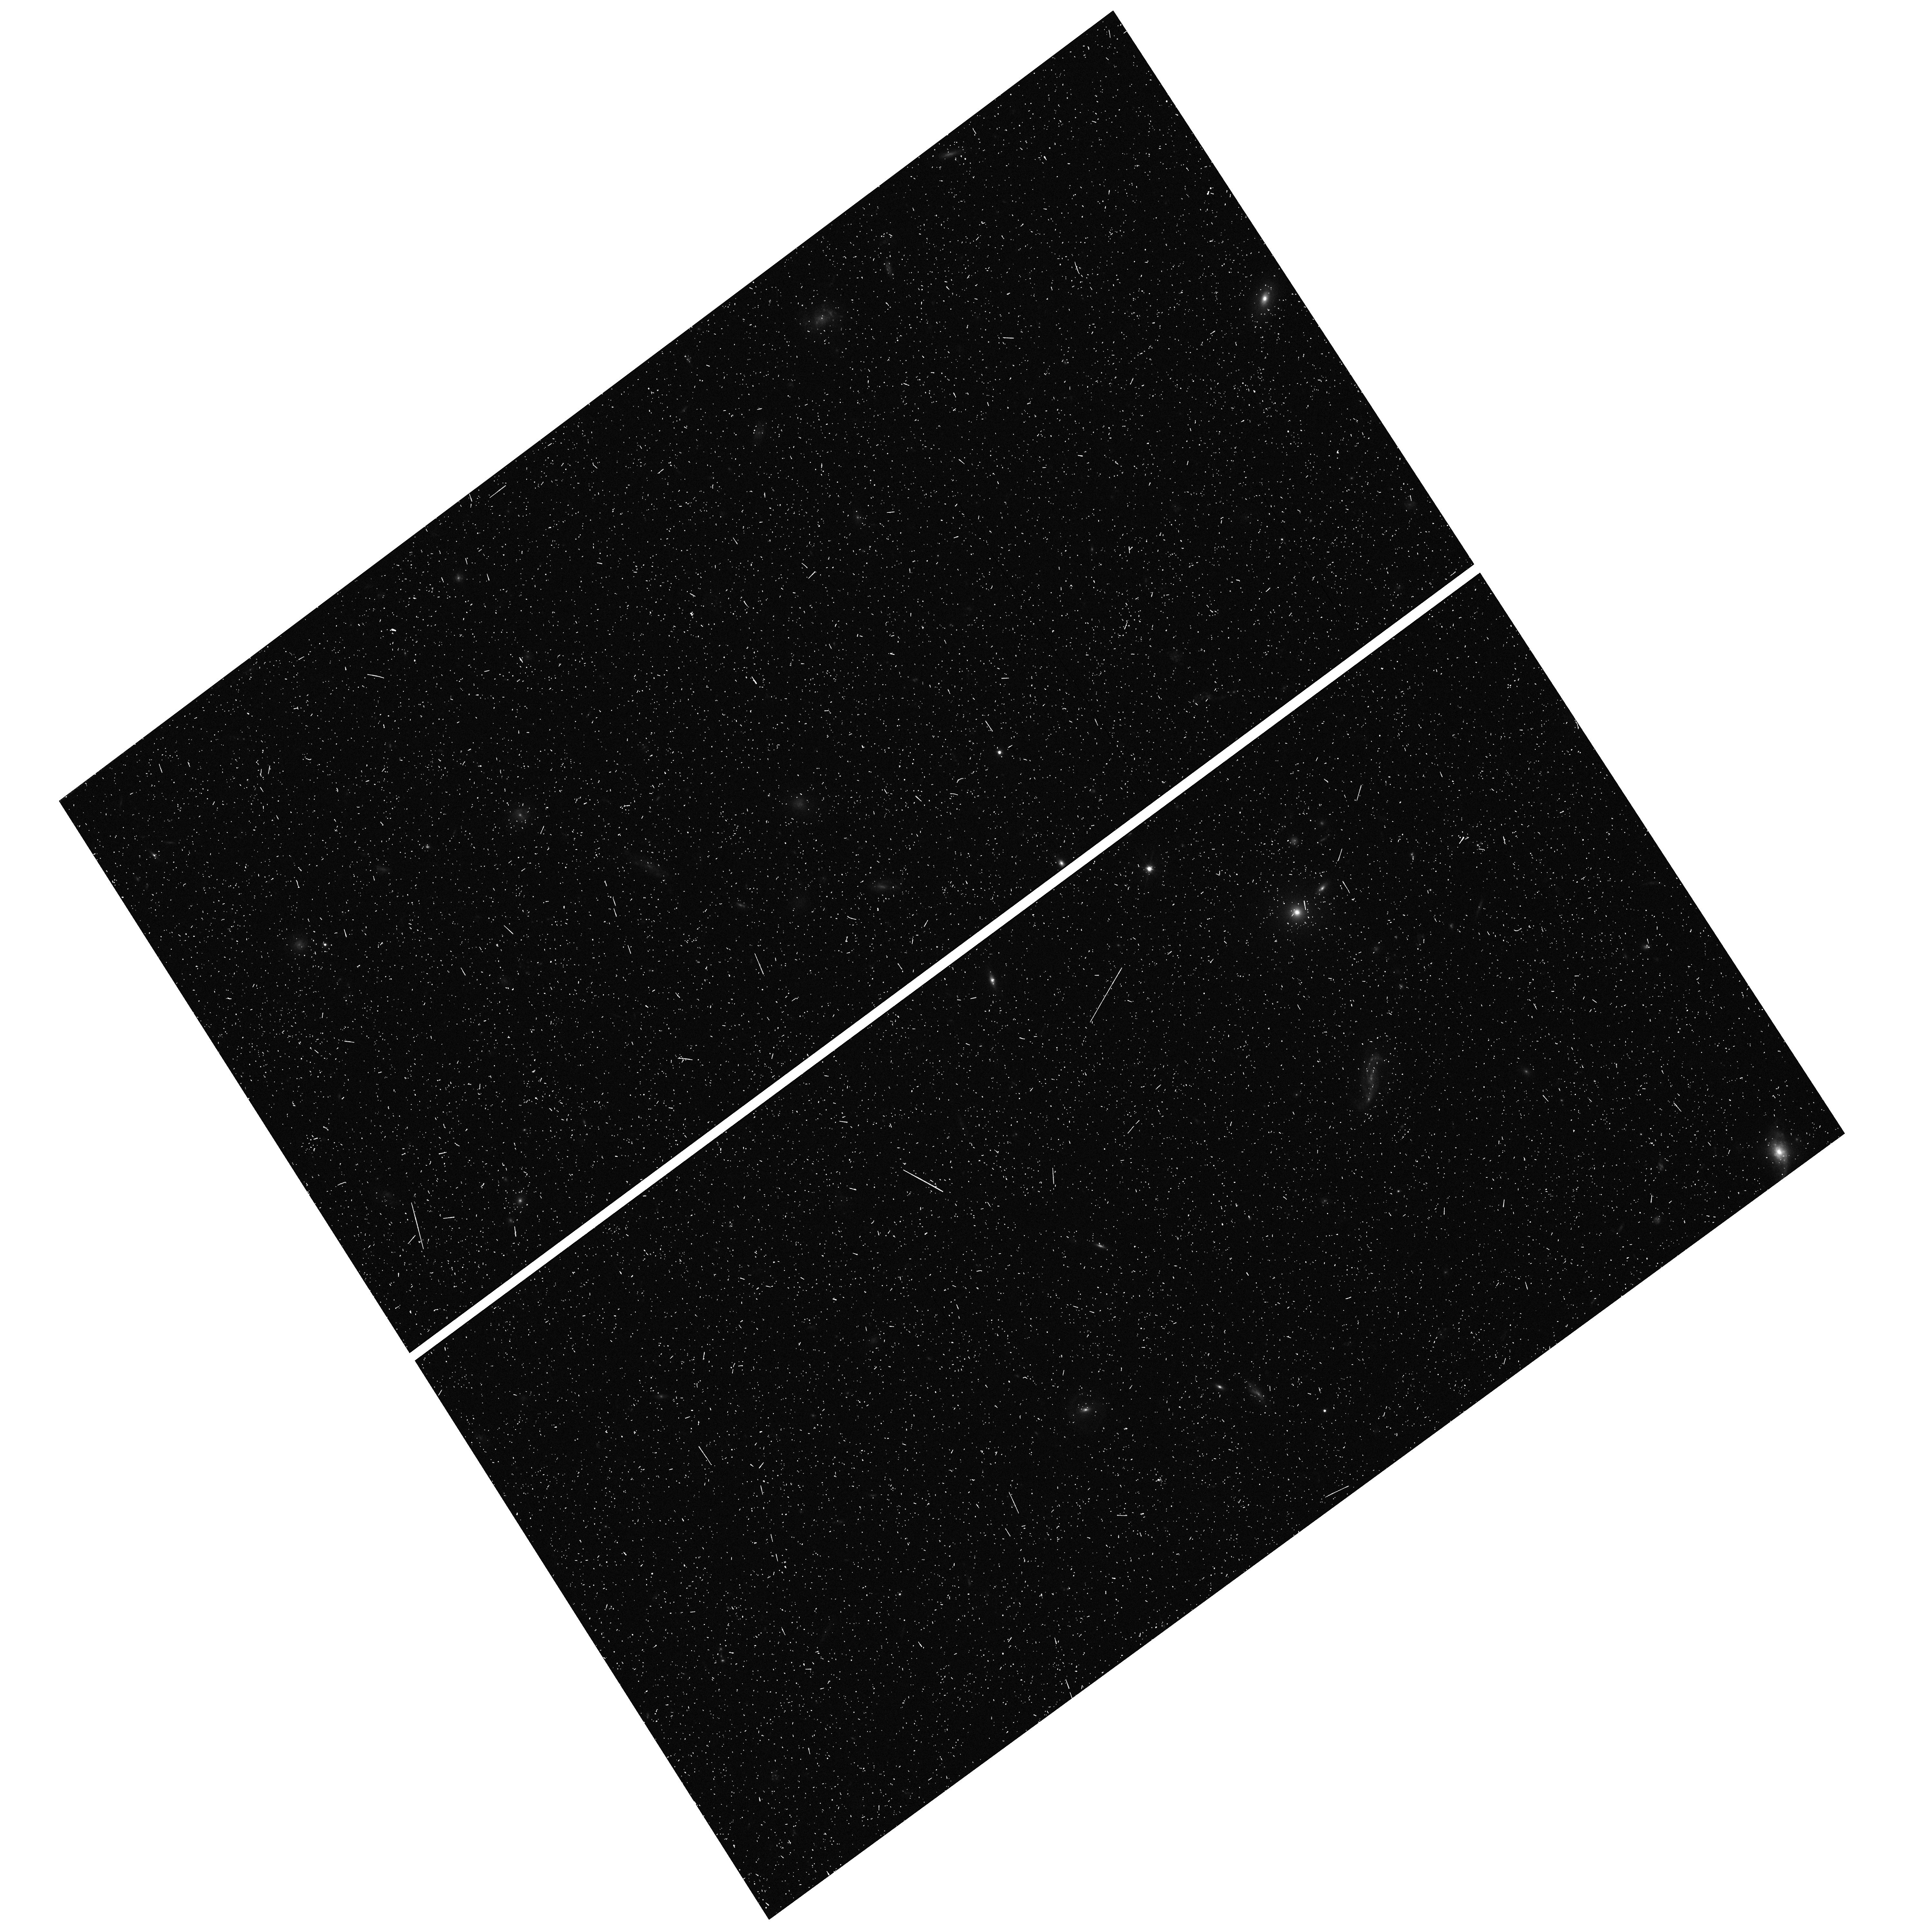
Target: field at RA 211.011°, Dec 55.552°
Instrument: WFC3/UVIS
Filter: F606W
Exposure: 11 min
Observation ID: hst_13682_05_wfc3_uvis_f606w_icjr05

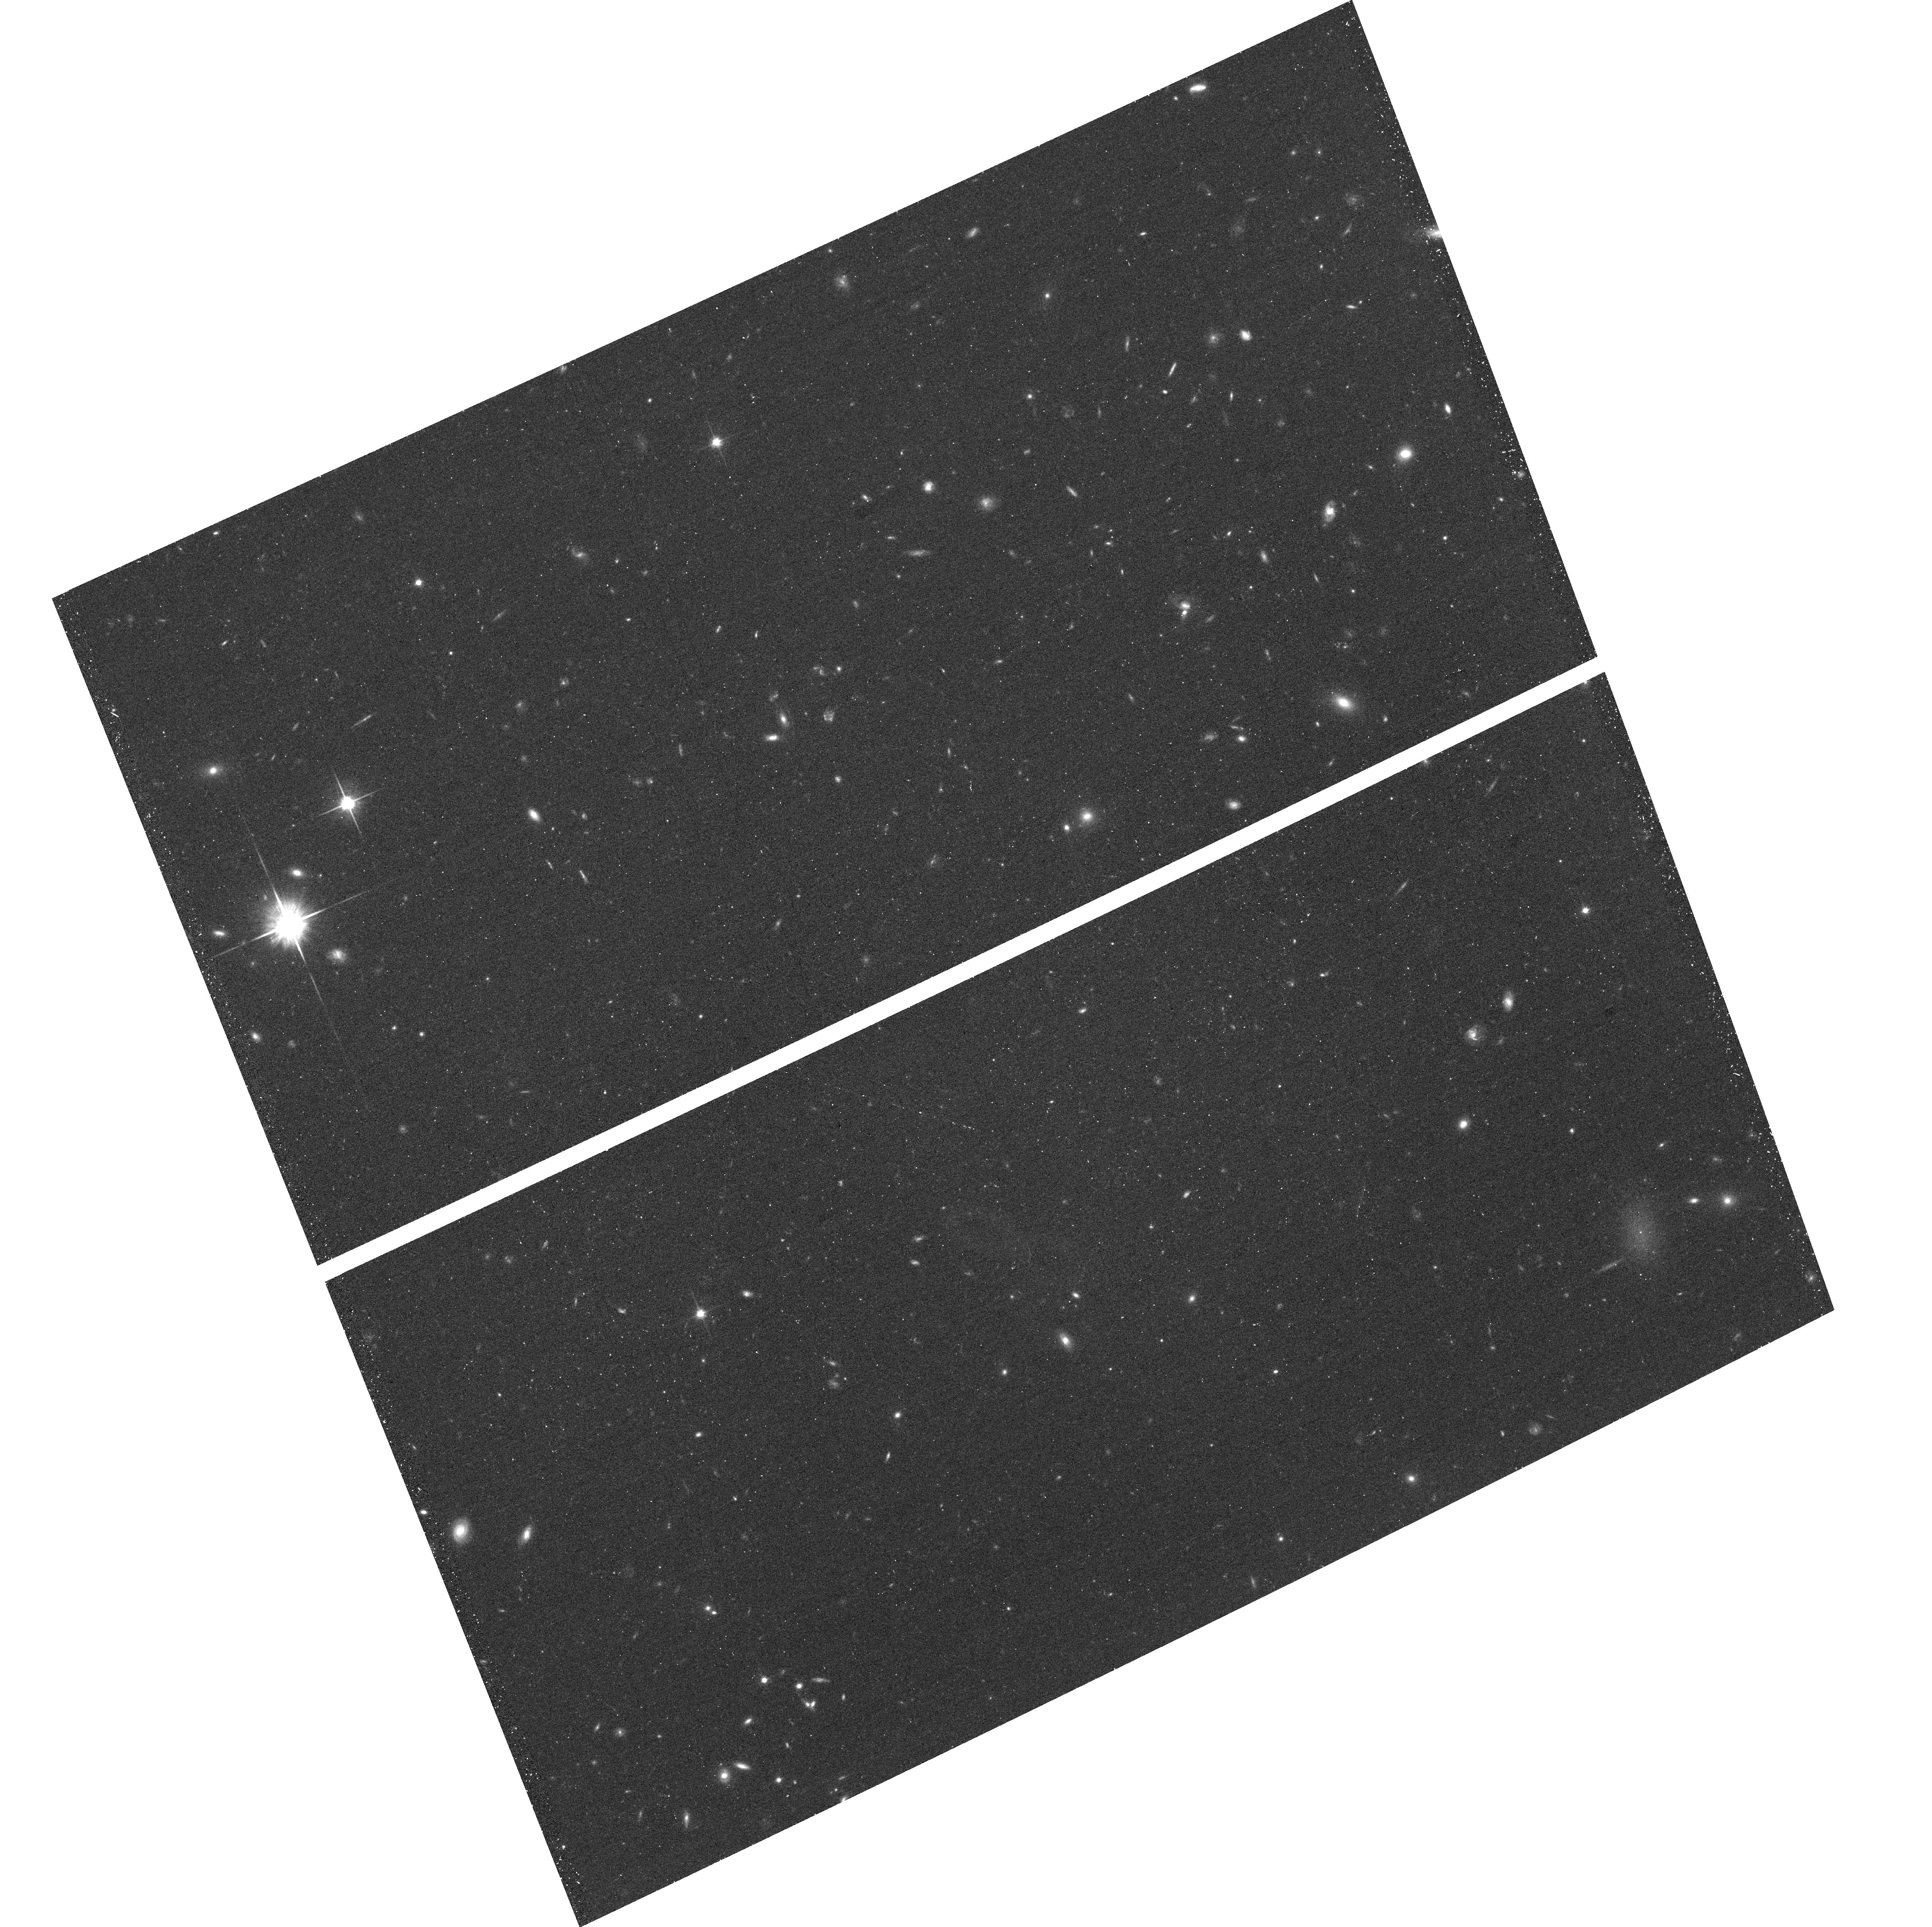
Target: DF7
Instrument: ACS/WFC
Filter: F814W
Exposure: 19 min
Observation ID: hst_13682_07_acs_wfc_f814w_jcjr07

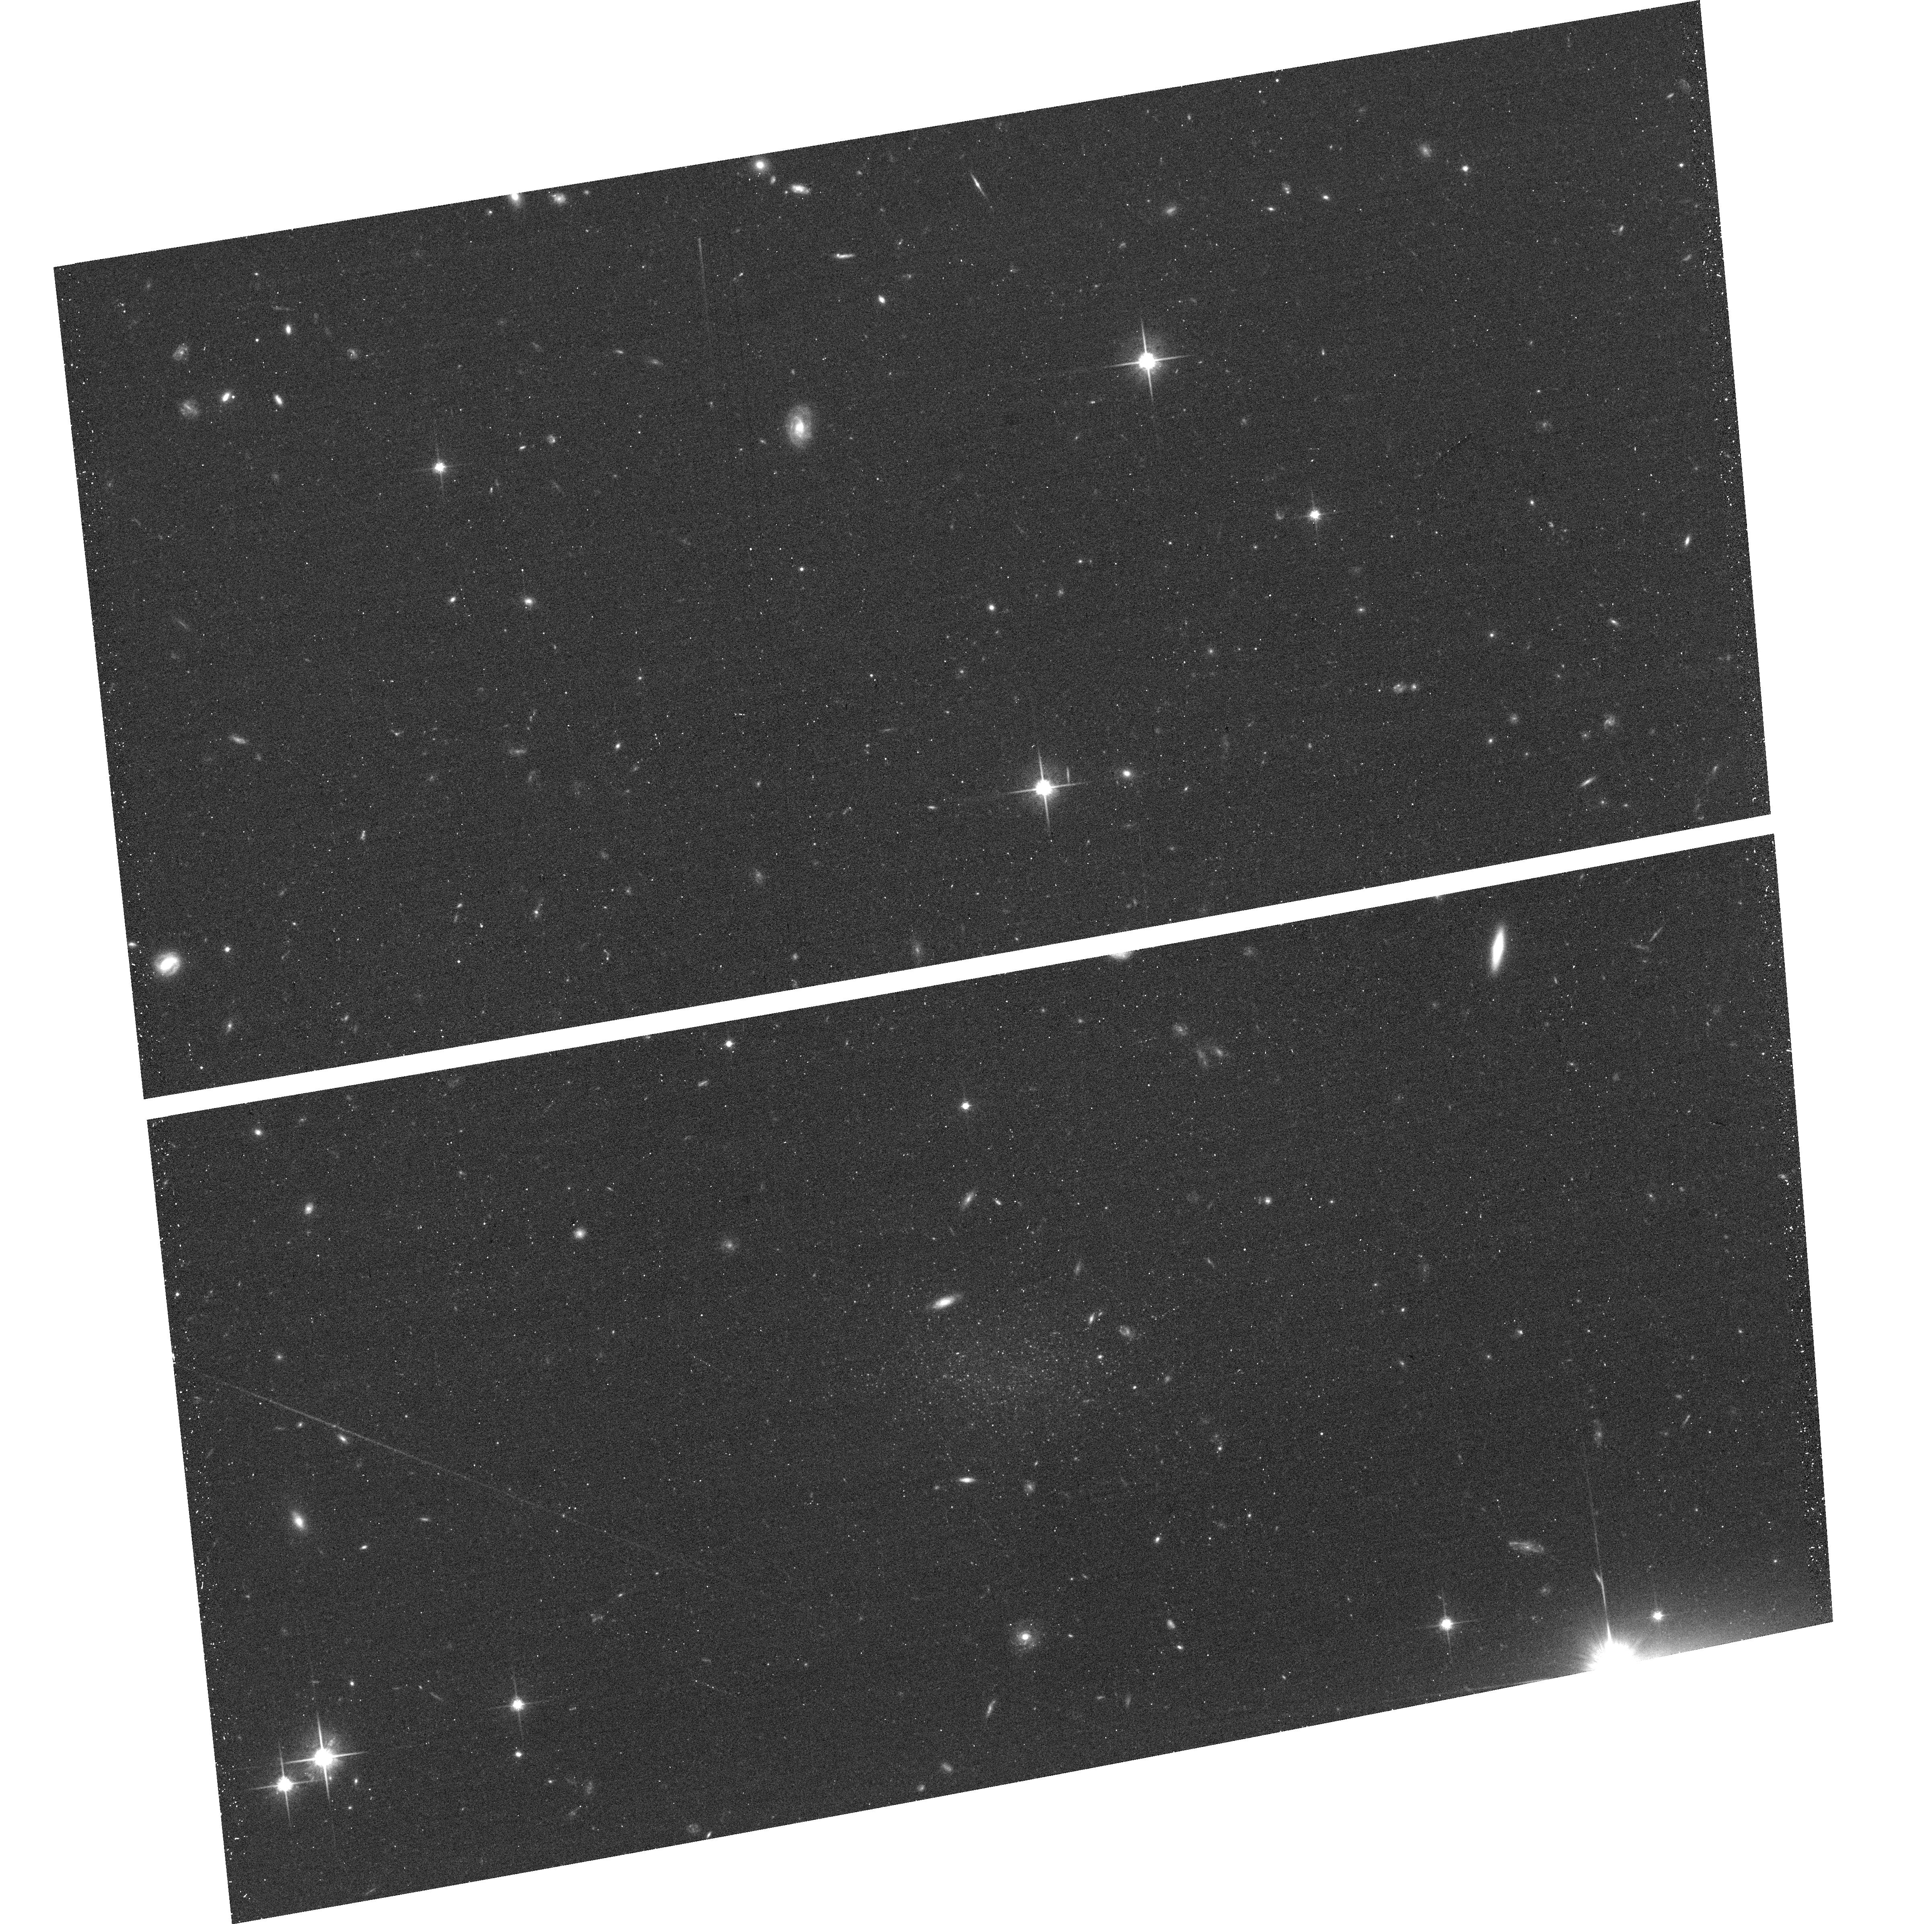
Target: DF1
Instrument: ACS/WFC
Filter: F814W
Exposure: 19 min
Observation ID: hst_13682_01_acs_wfc_f814w_jcjr01

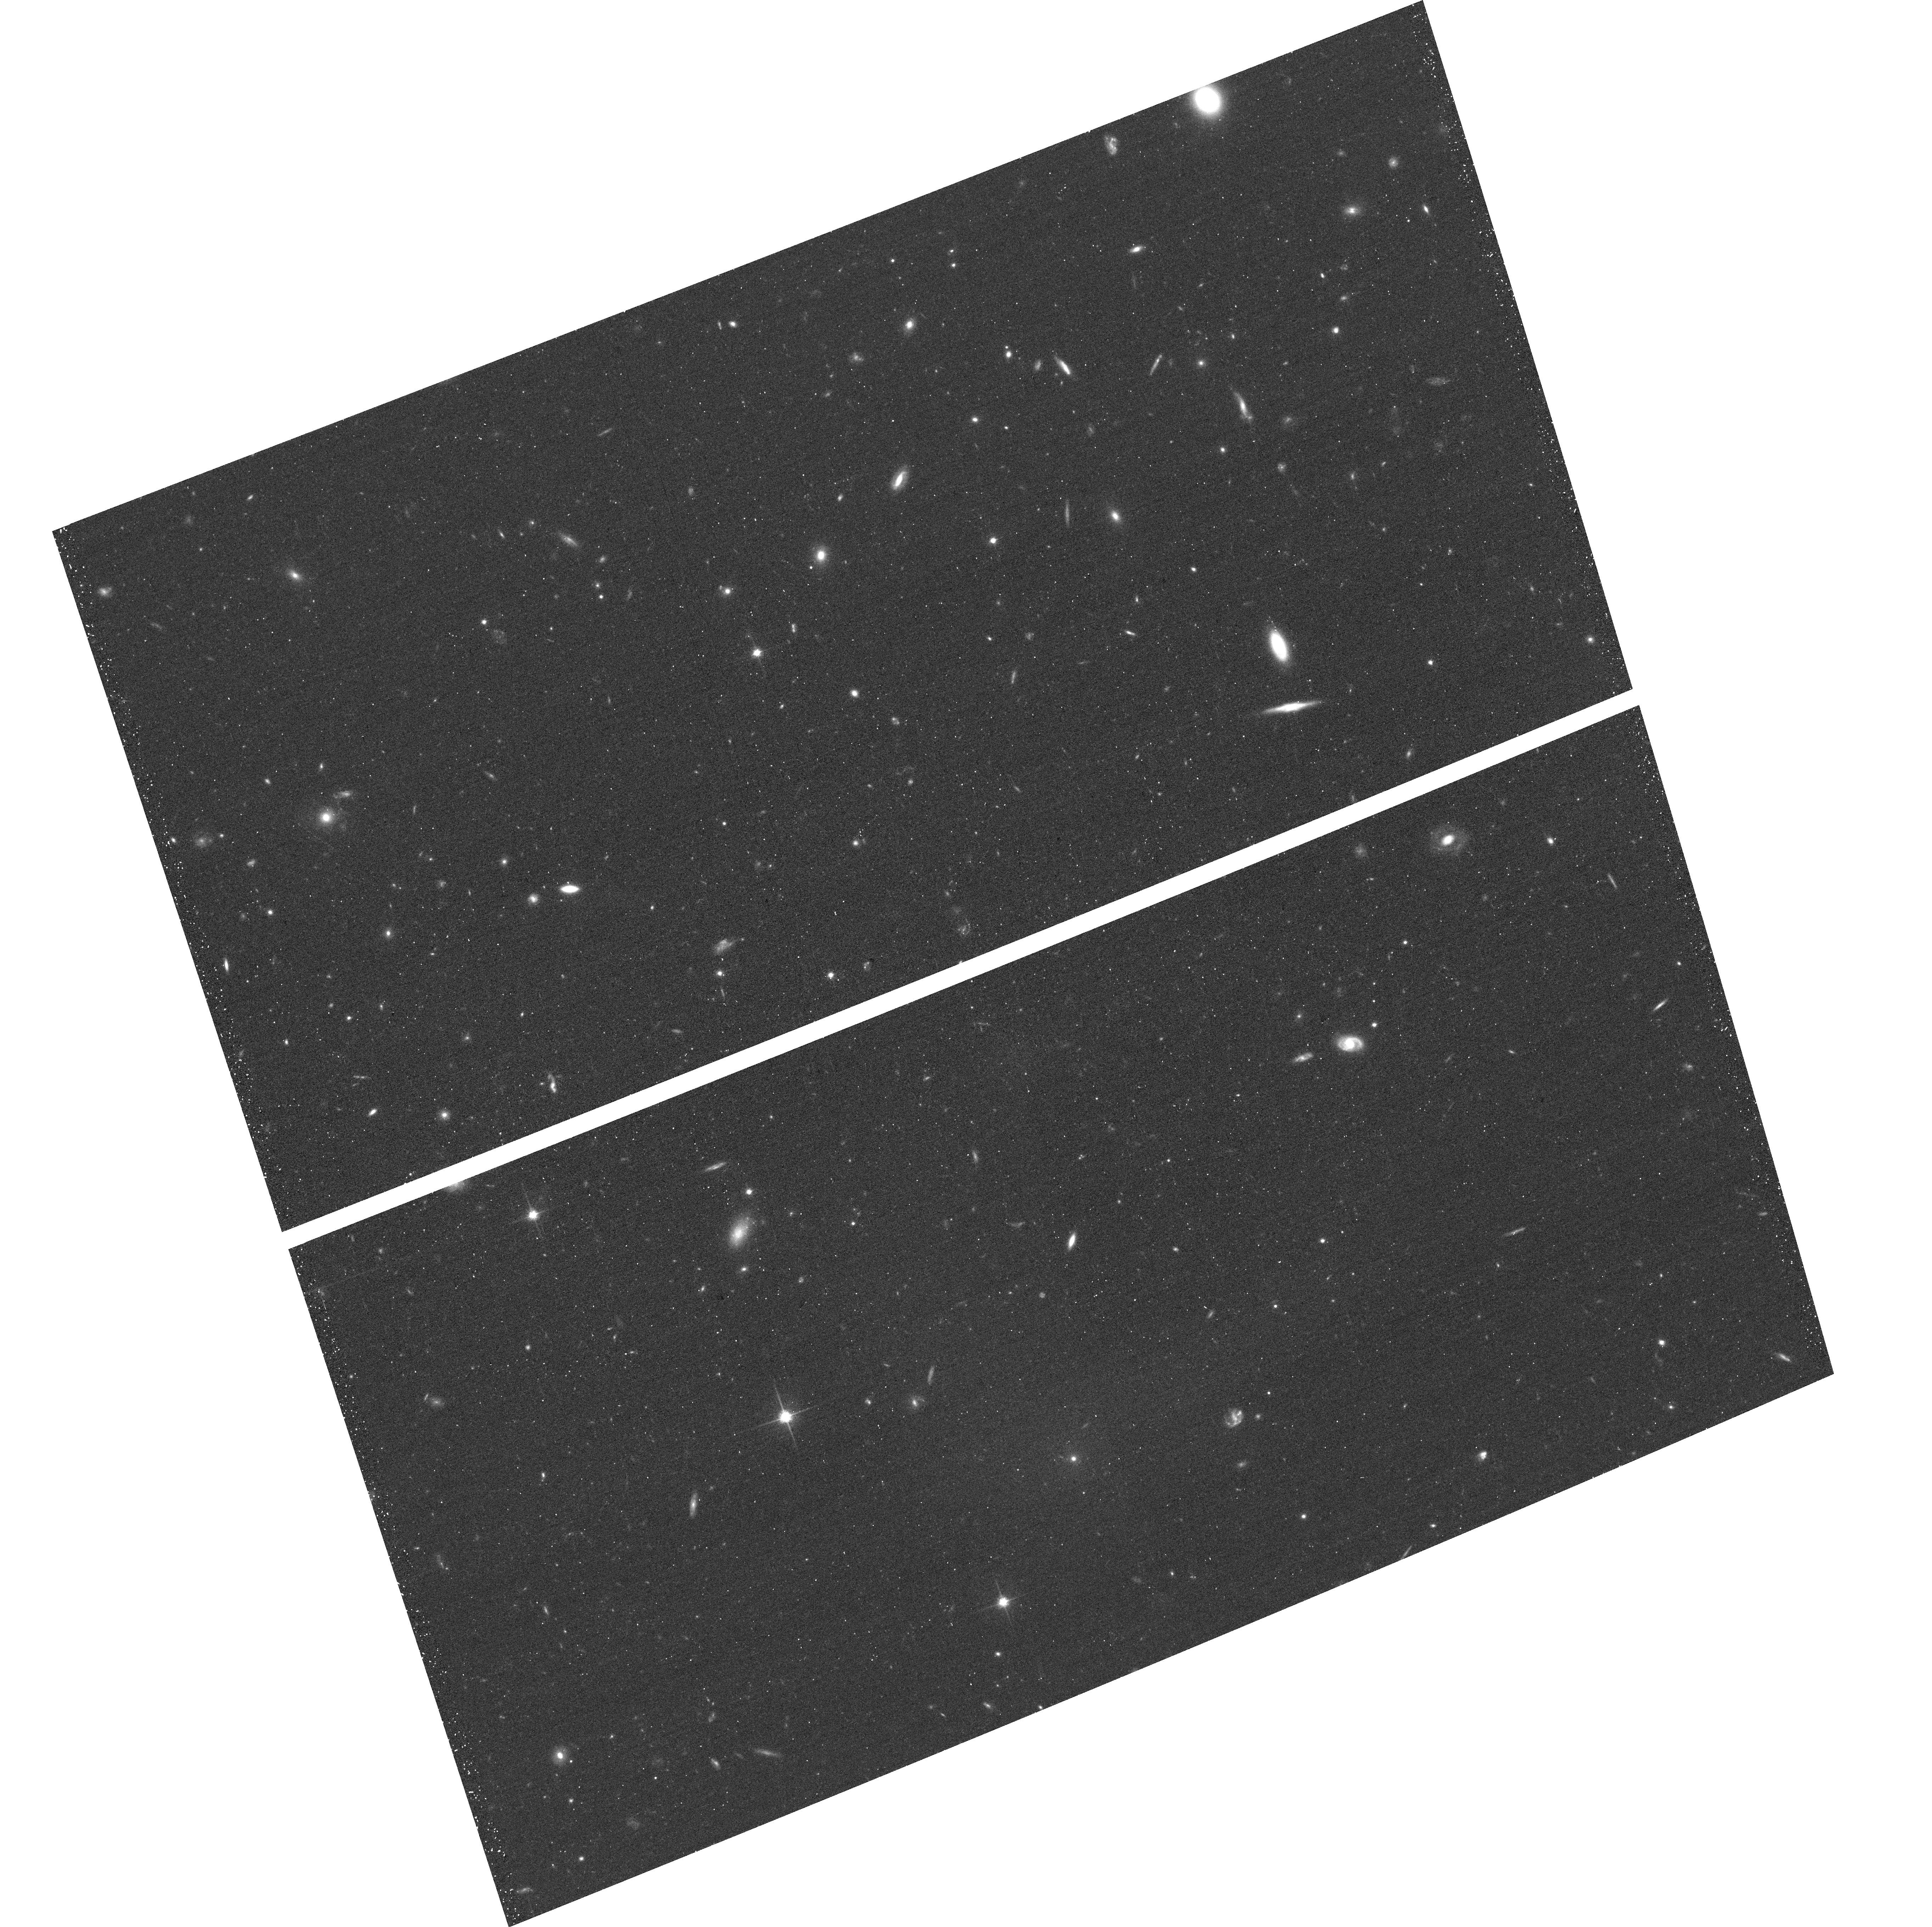
Target: DF4
Instrument: ACS/WFC
Filter: F814W
Exposure: 19 min
Observation ID: hst_13682_04_acs_wfc_f814w_jcjr04

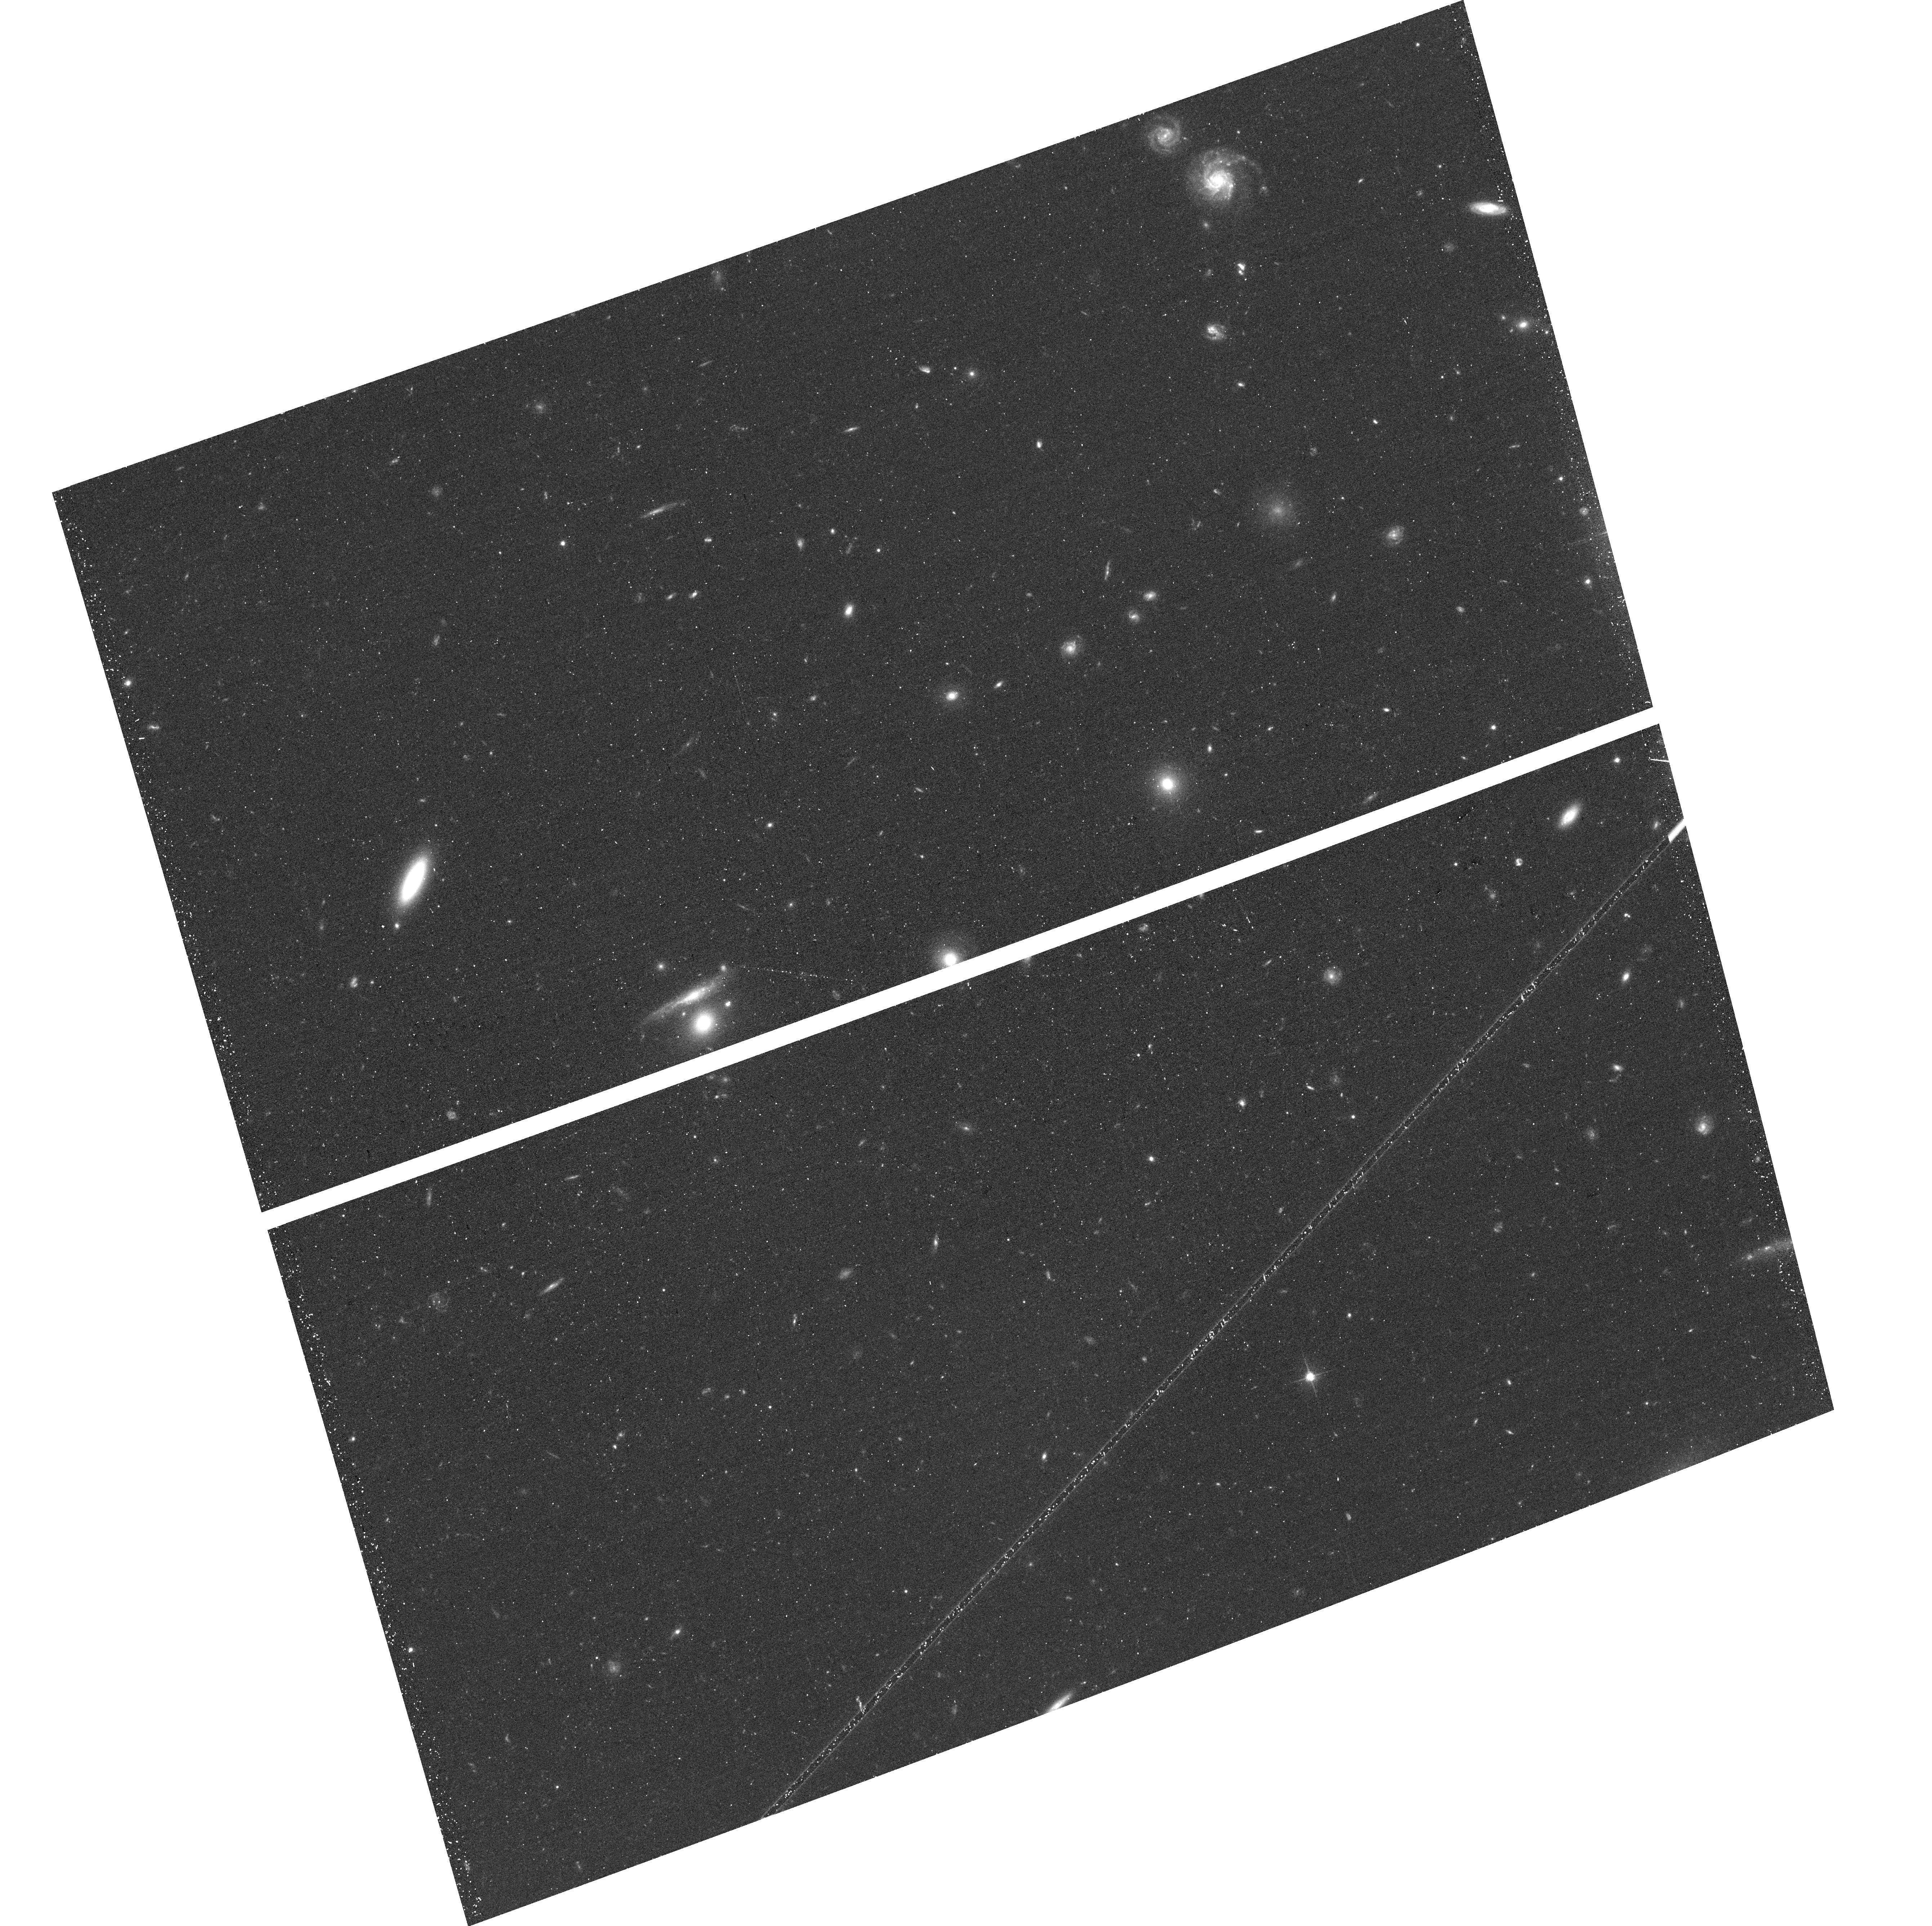
Target: DF6
Instrument: ACS/WFC
Filter: F606W
Exposure: 19 min
Observation ID: hst_13682_06_acs_wfc_f606w_jcjr06

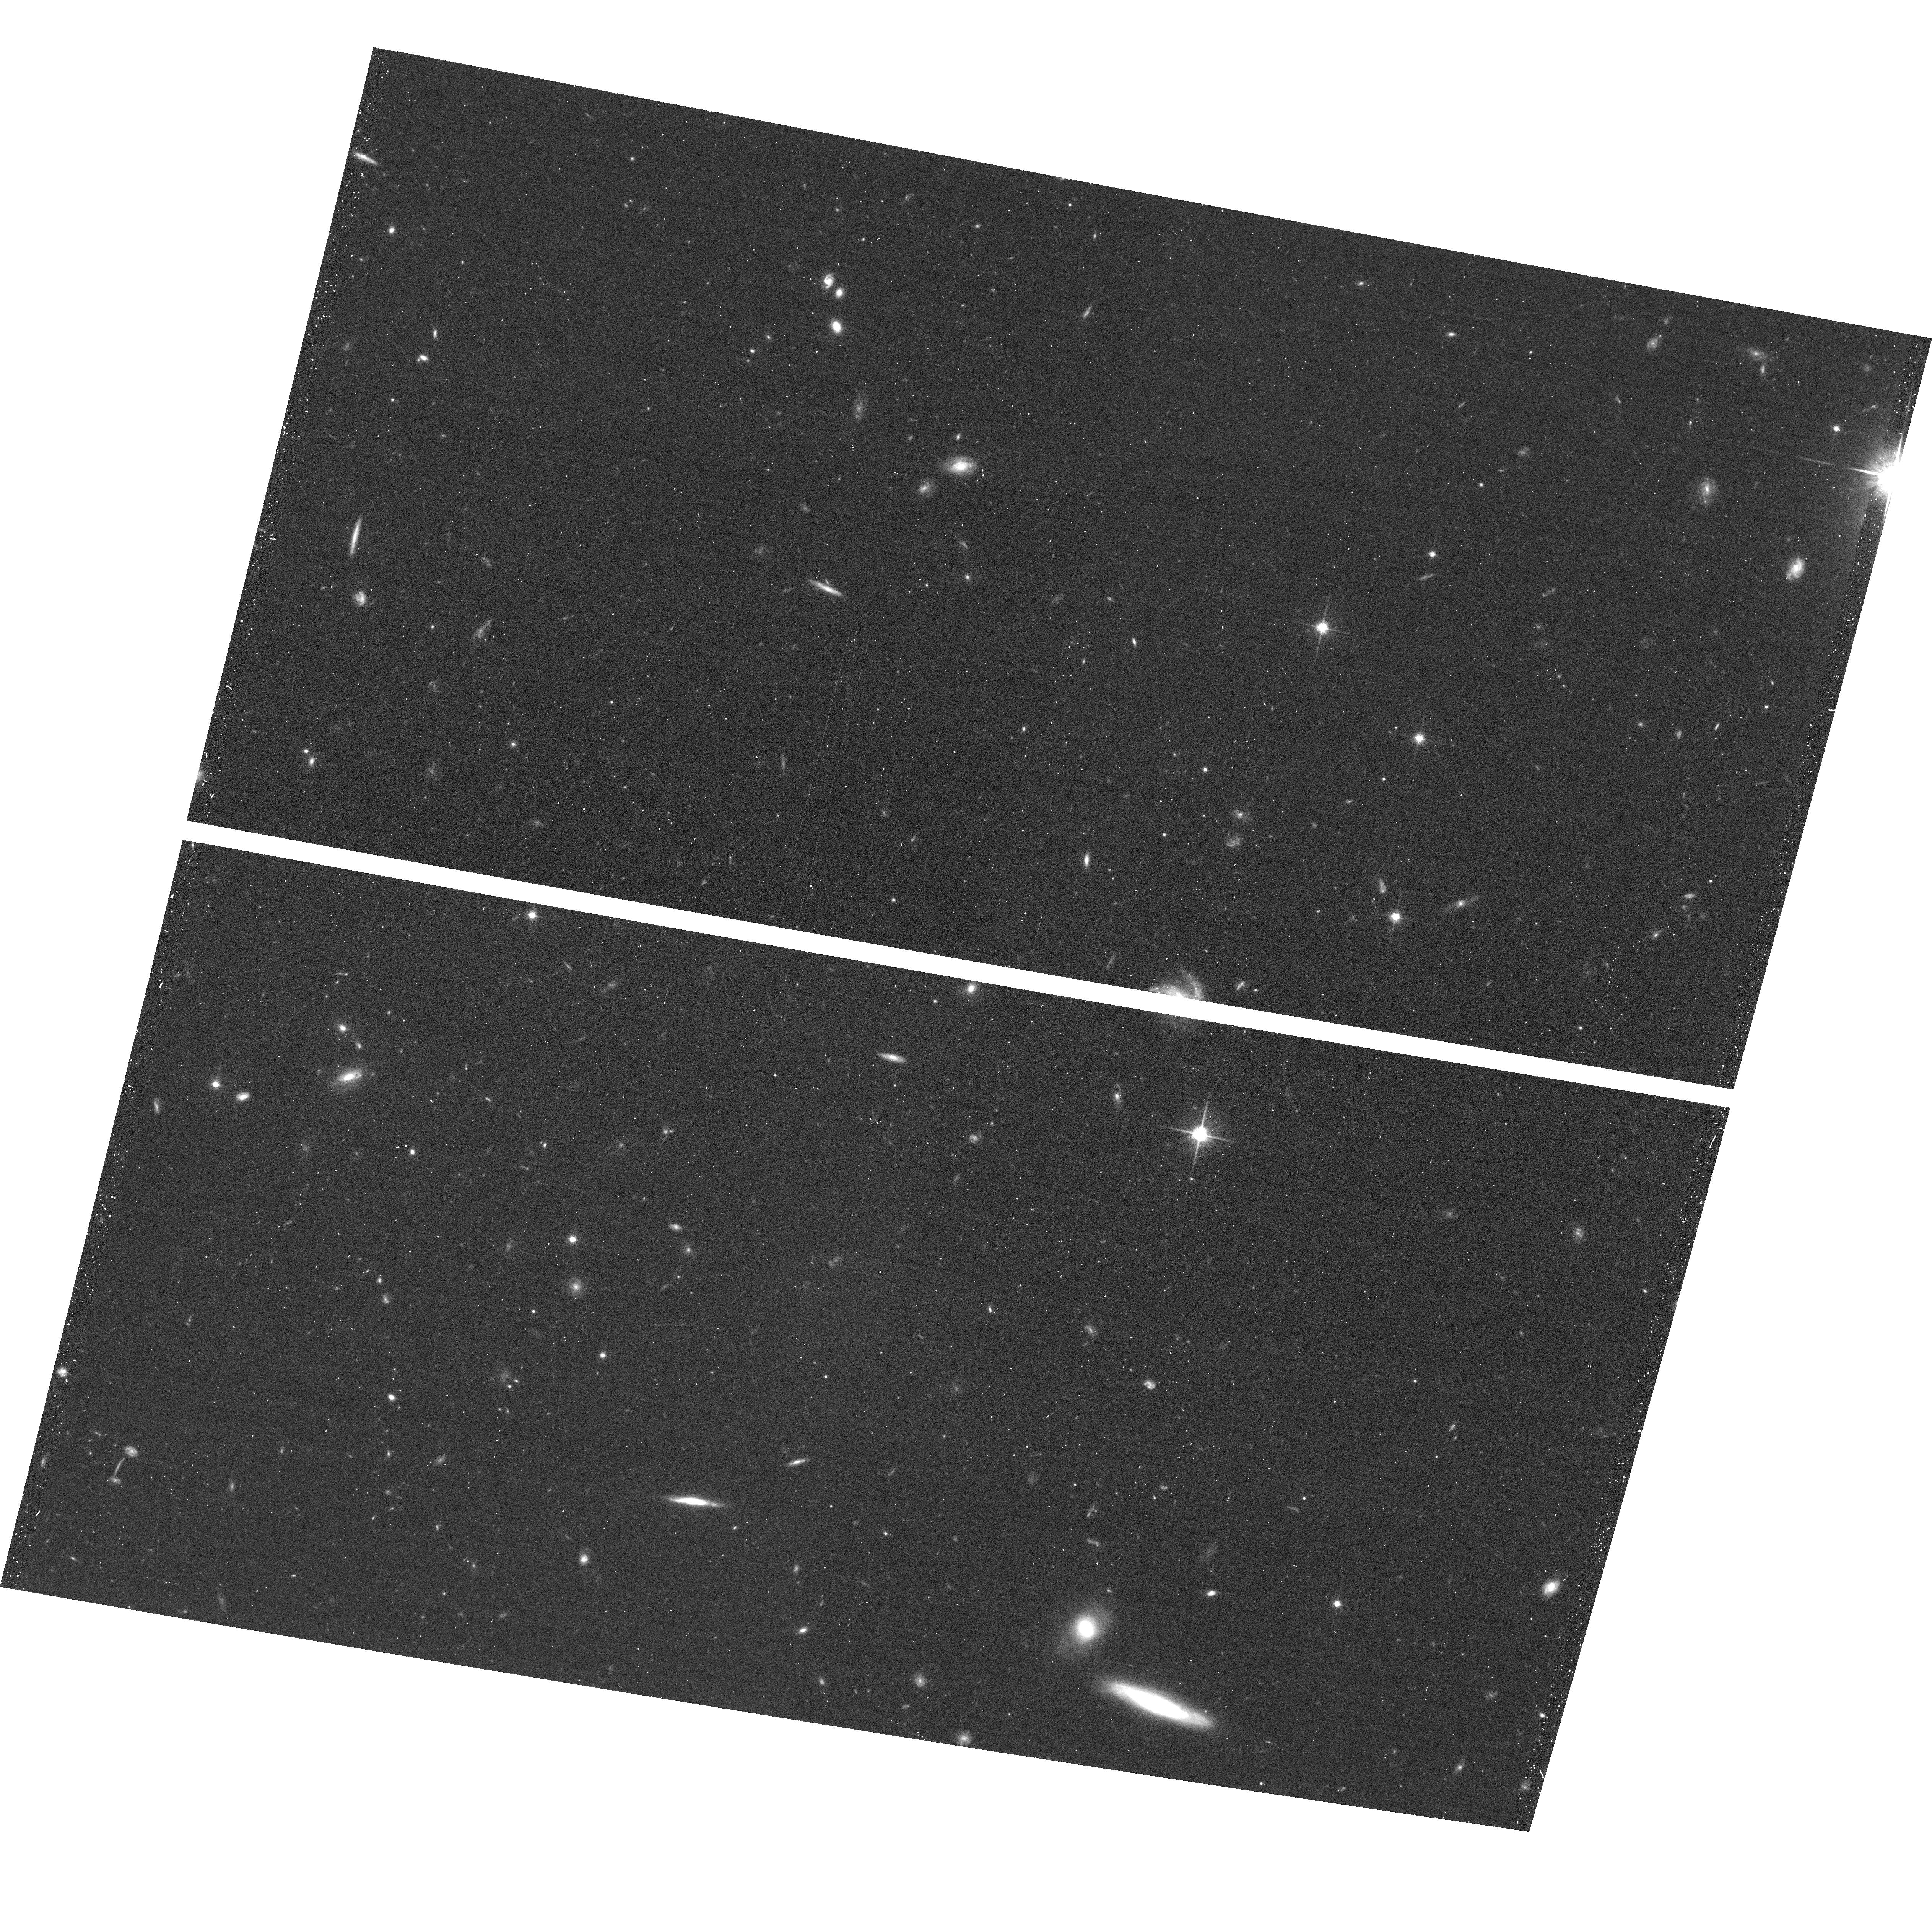
Target: DF5
Instrument: ACS/WFC
Filter: F814W
Exposure: 19 min
Observation ID: hst_13682_05_acs_wfc_f814w_jcjr05

Distances and stellar populations of seven low surface brightness galaxies in the field of M101 (PI: van Dokkum, Pieter)

We have recently discovered seven large, extremely low surface brightness galaxies in the field of the nearby massive spiral galaxy M101. The galaxies were found with Dragonfly, a telescope that is optimized for the detection of low surface brightness emission. If the galaxies are associated with M101, their properties are similar to those of faint dwarf galaxies around the Milky Way and M31, and this would be the first time that a population of "typical", low luminosity dwarfs has been identified around a galaxy outside of the Local Group. Available CFHT imaging does not resolve the galaxies into stars, which makes it difficult to determine their distances and to characterize their stellar populations. Here we propose to obtain ACS imaging of these seven low surface brightness galaxies, with the aim of resolving them into individual stars. The primary goal is to determine their distances using the tip of the red giant branch, and the secondary goal is to constrain their star formation histories from the distribution of stars in the color-magntiude diagram.